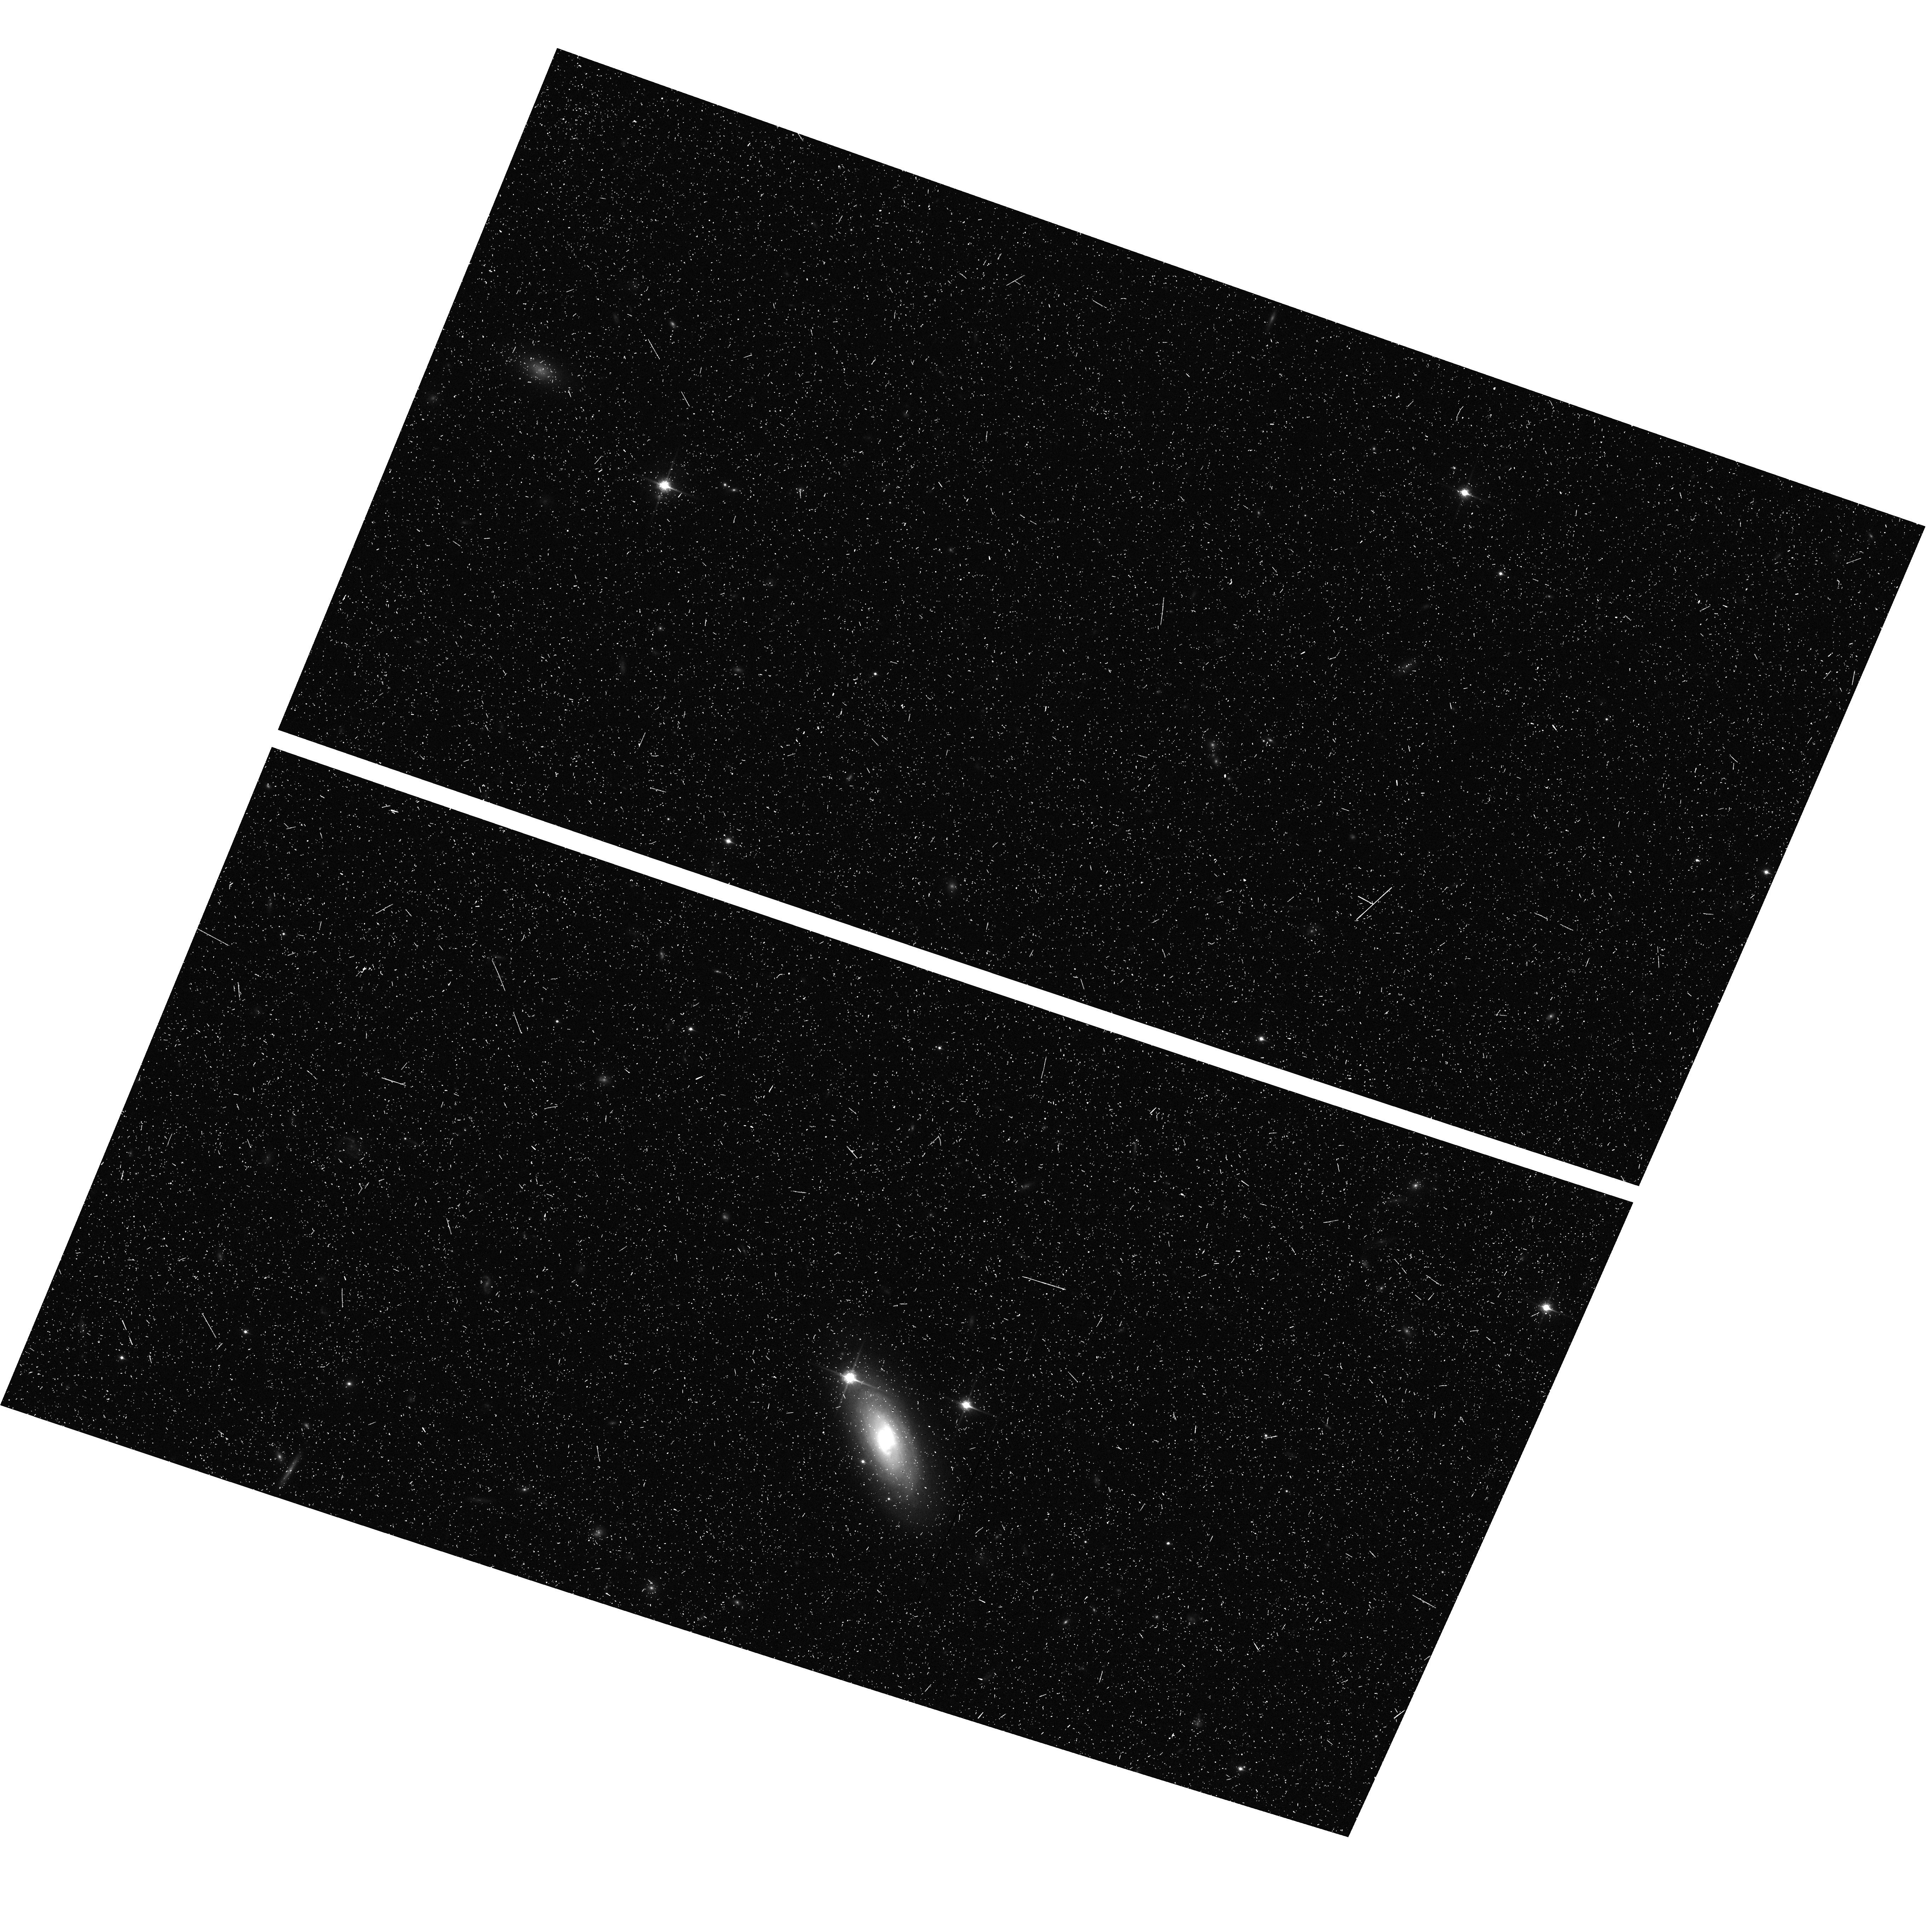
Target: SDSSJ1630+4012
Instrument: ACS/WFC
Filter: F850LP
Exposure: 22 min
Observation ID: hst_9777_51_acs_wfc_f850lp_j8pj51

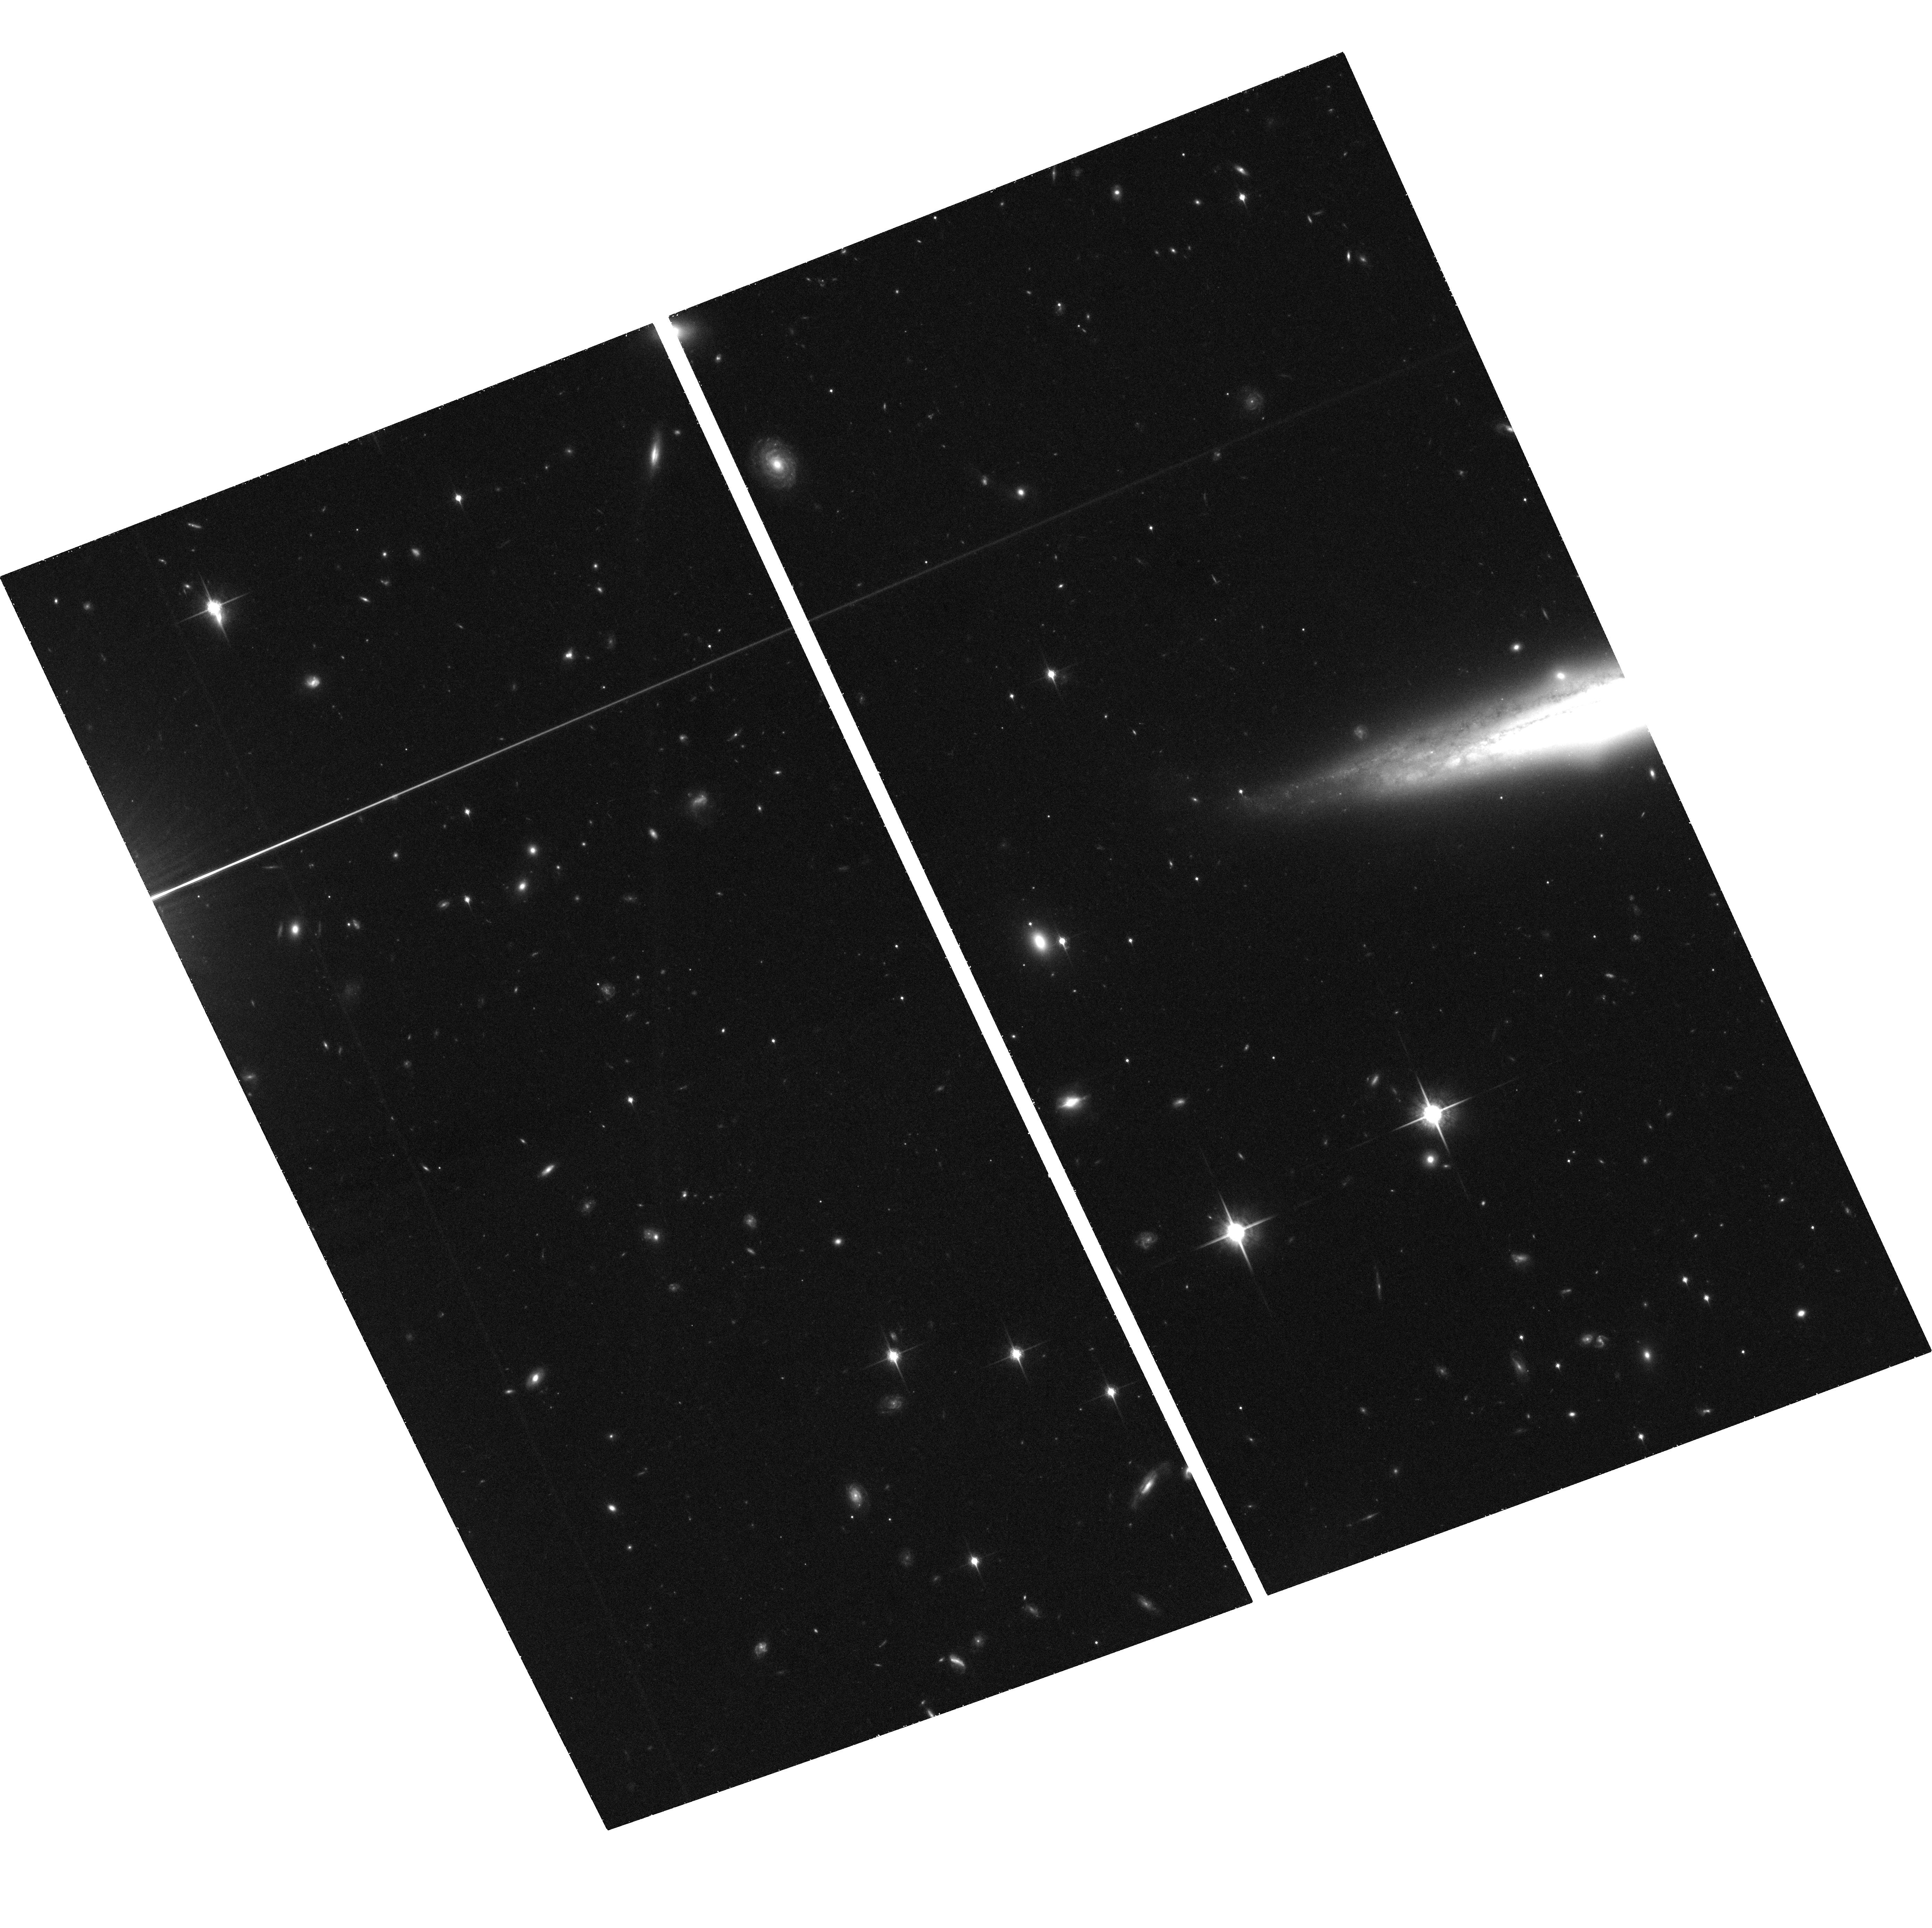
Target: SDSSJ1306+0356
Instrument: ACS/WFC
Filter: F850LP
Exposure: 1.4 h
Observation ID: hst_9777_42_acs_wfc_f850lp_j8pj42

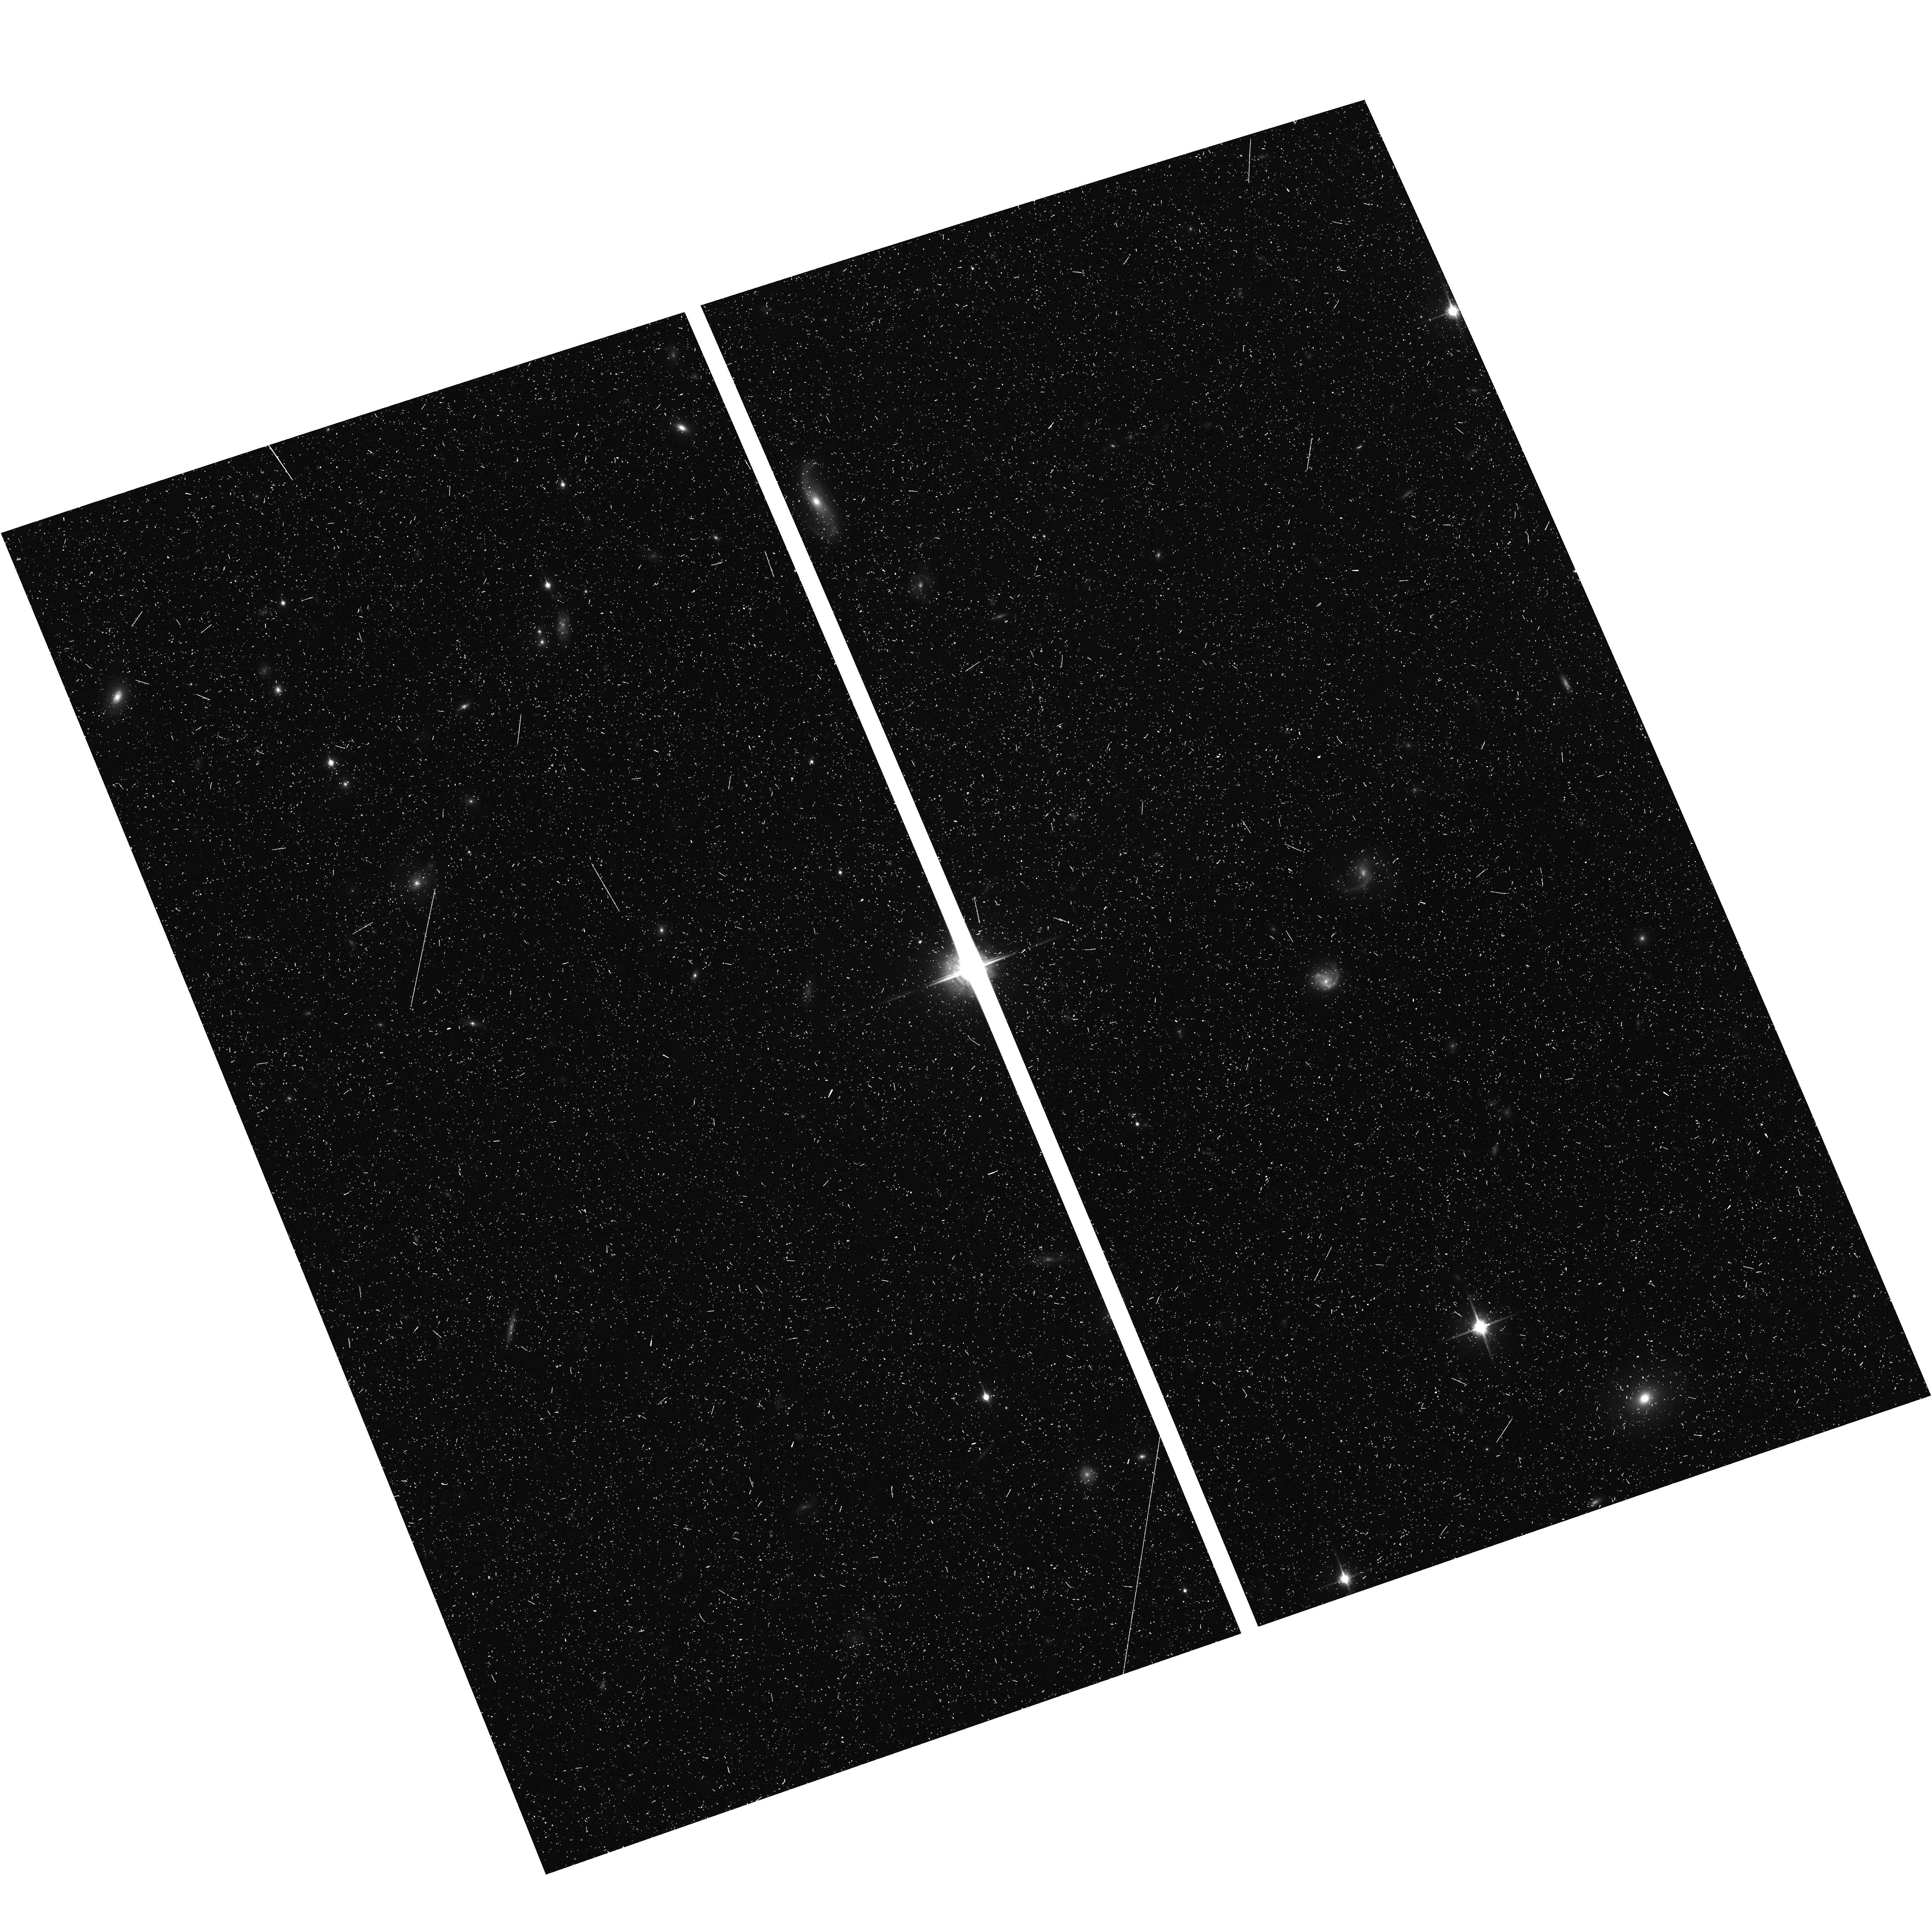
Target: SDSSJ1030+0524-OFF-STAR
Instrument: ACS/WFC
Filter: F850LP
Exposure: 21 min
Observation ID: hst_9777_11_acs_wfc_f850lp_j8pj11

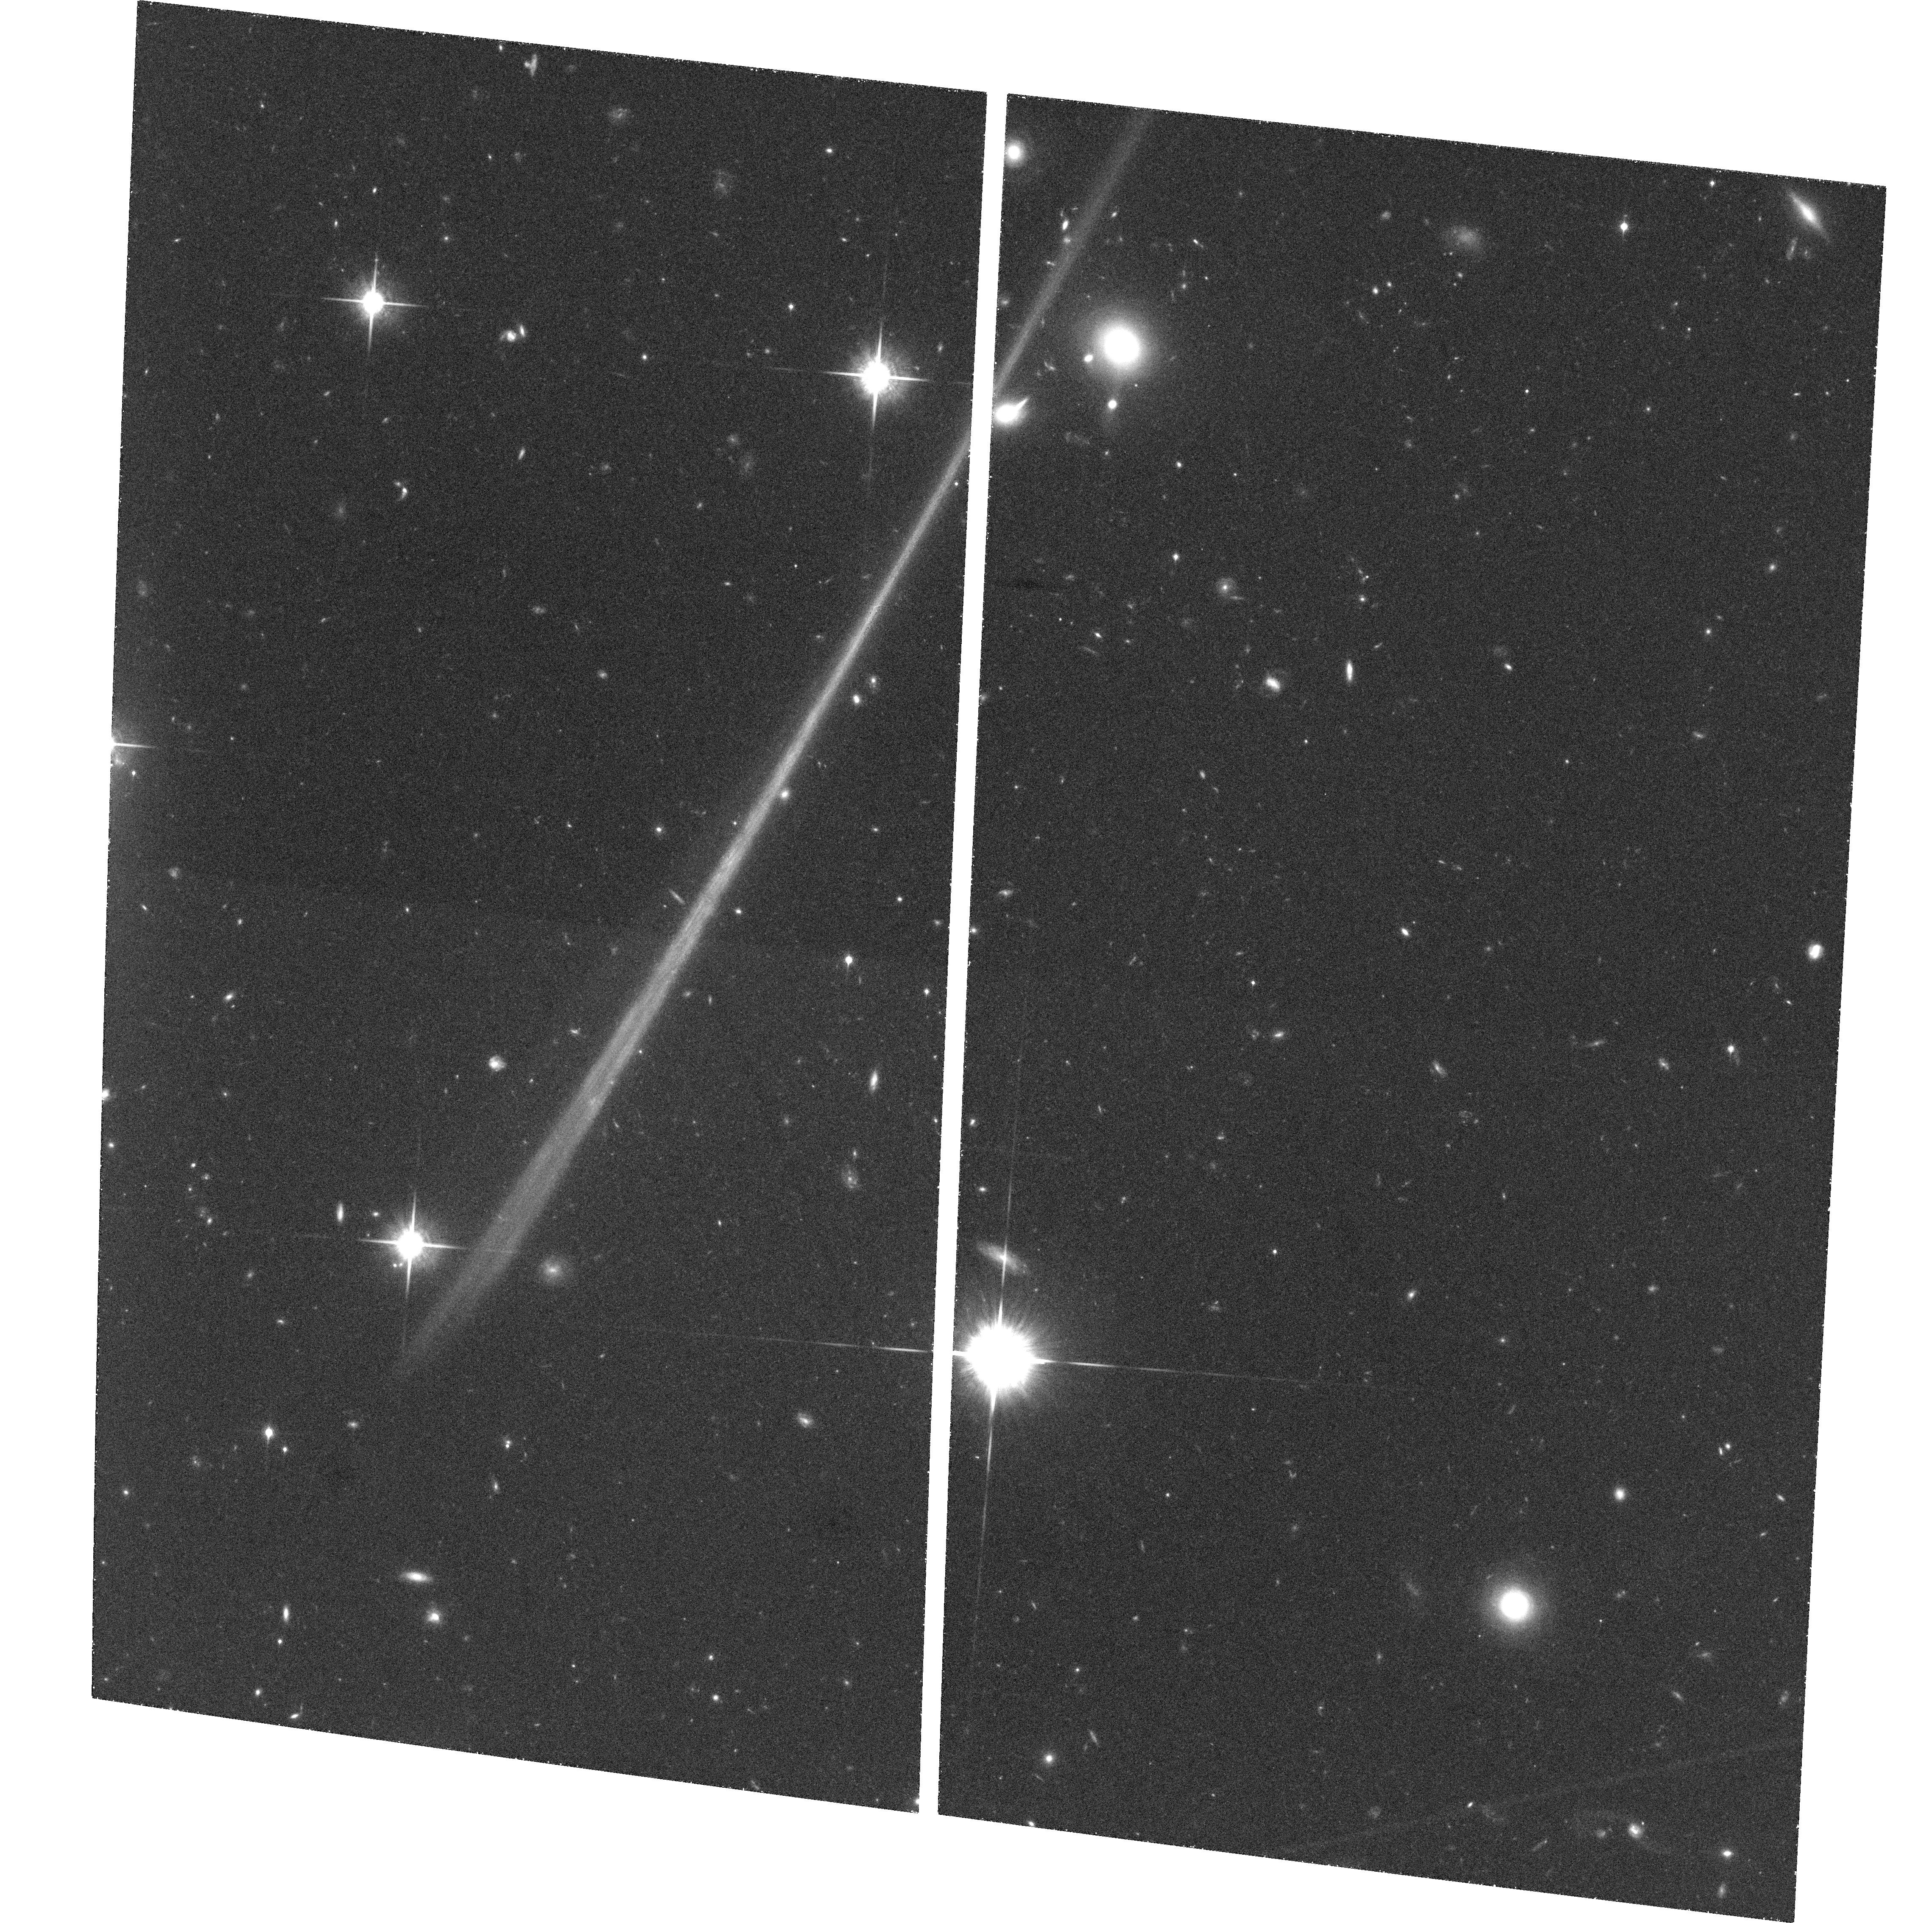
Target: SDSSJ1048+4637
Instrument: ACS/WFC
Filter: F850LP
Exposure: 1.4 h
Observation ID: hst_9777_22_acs_wfc_f850lp_j8pj22

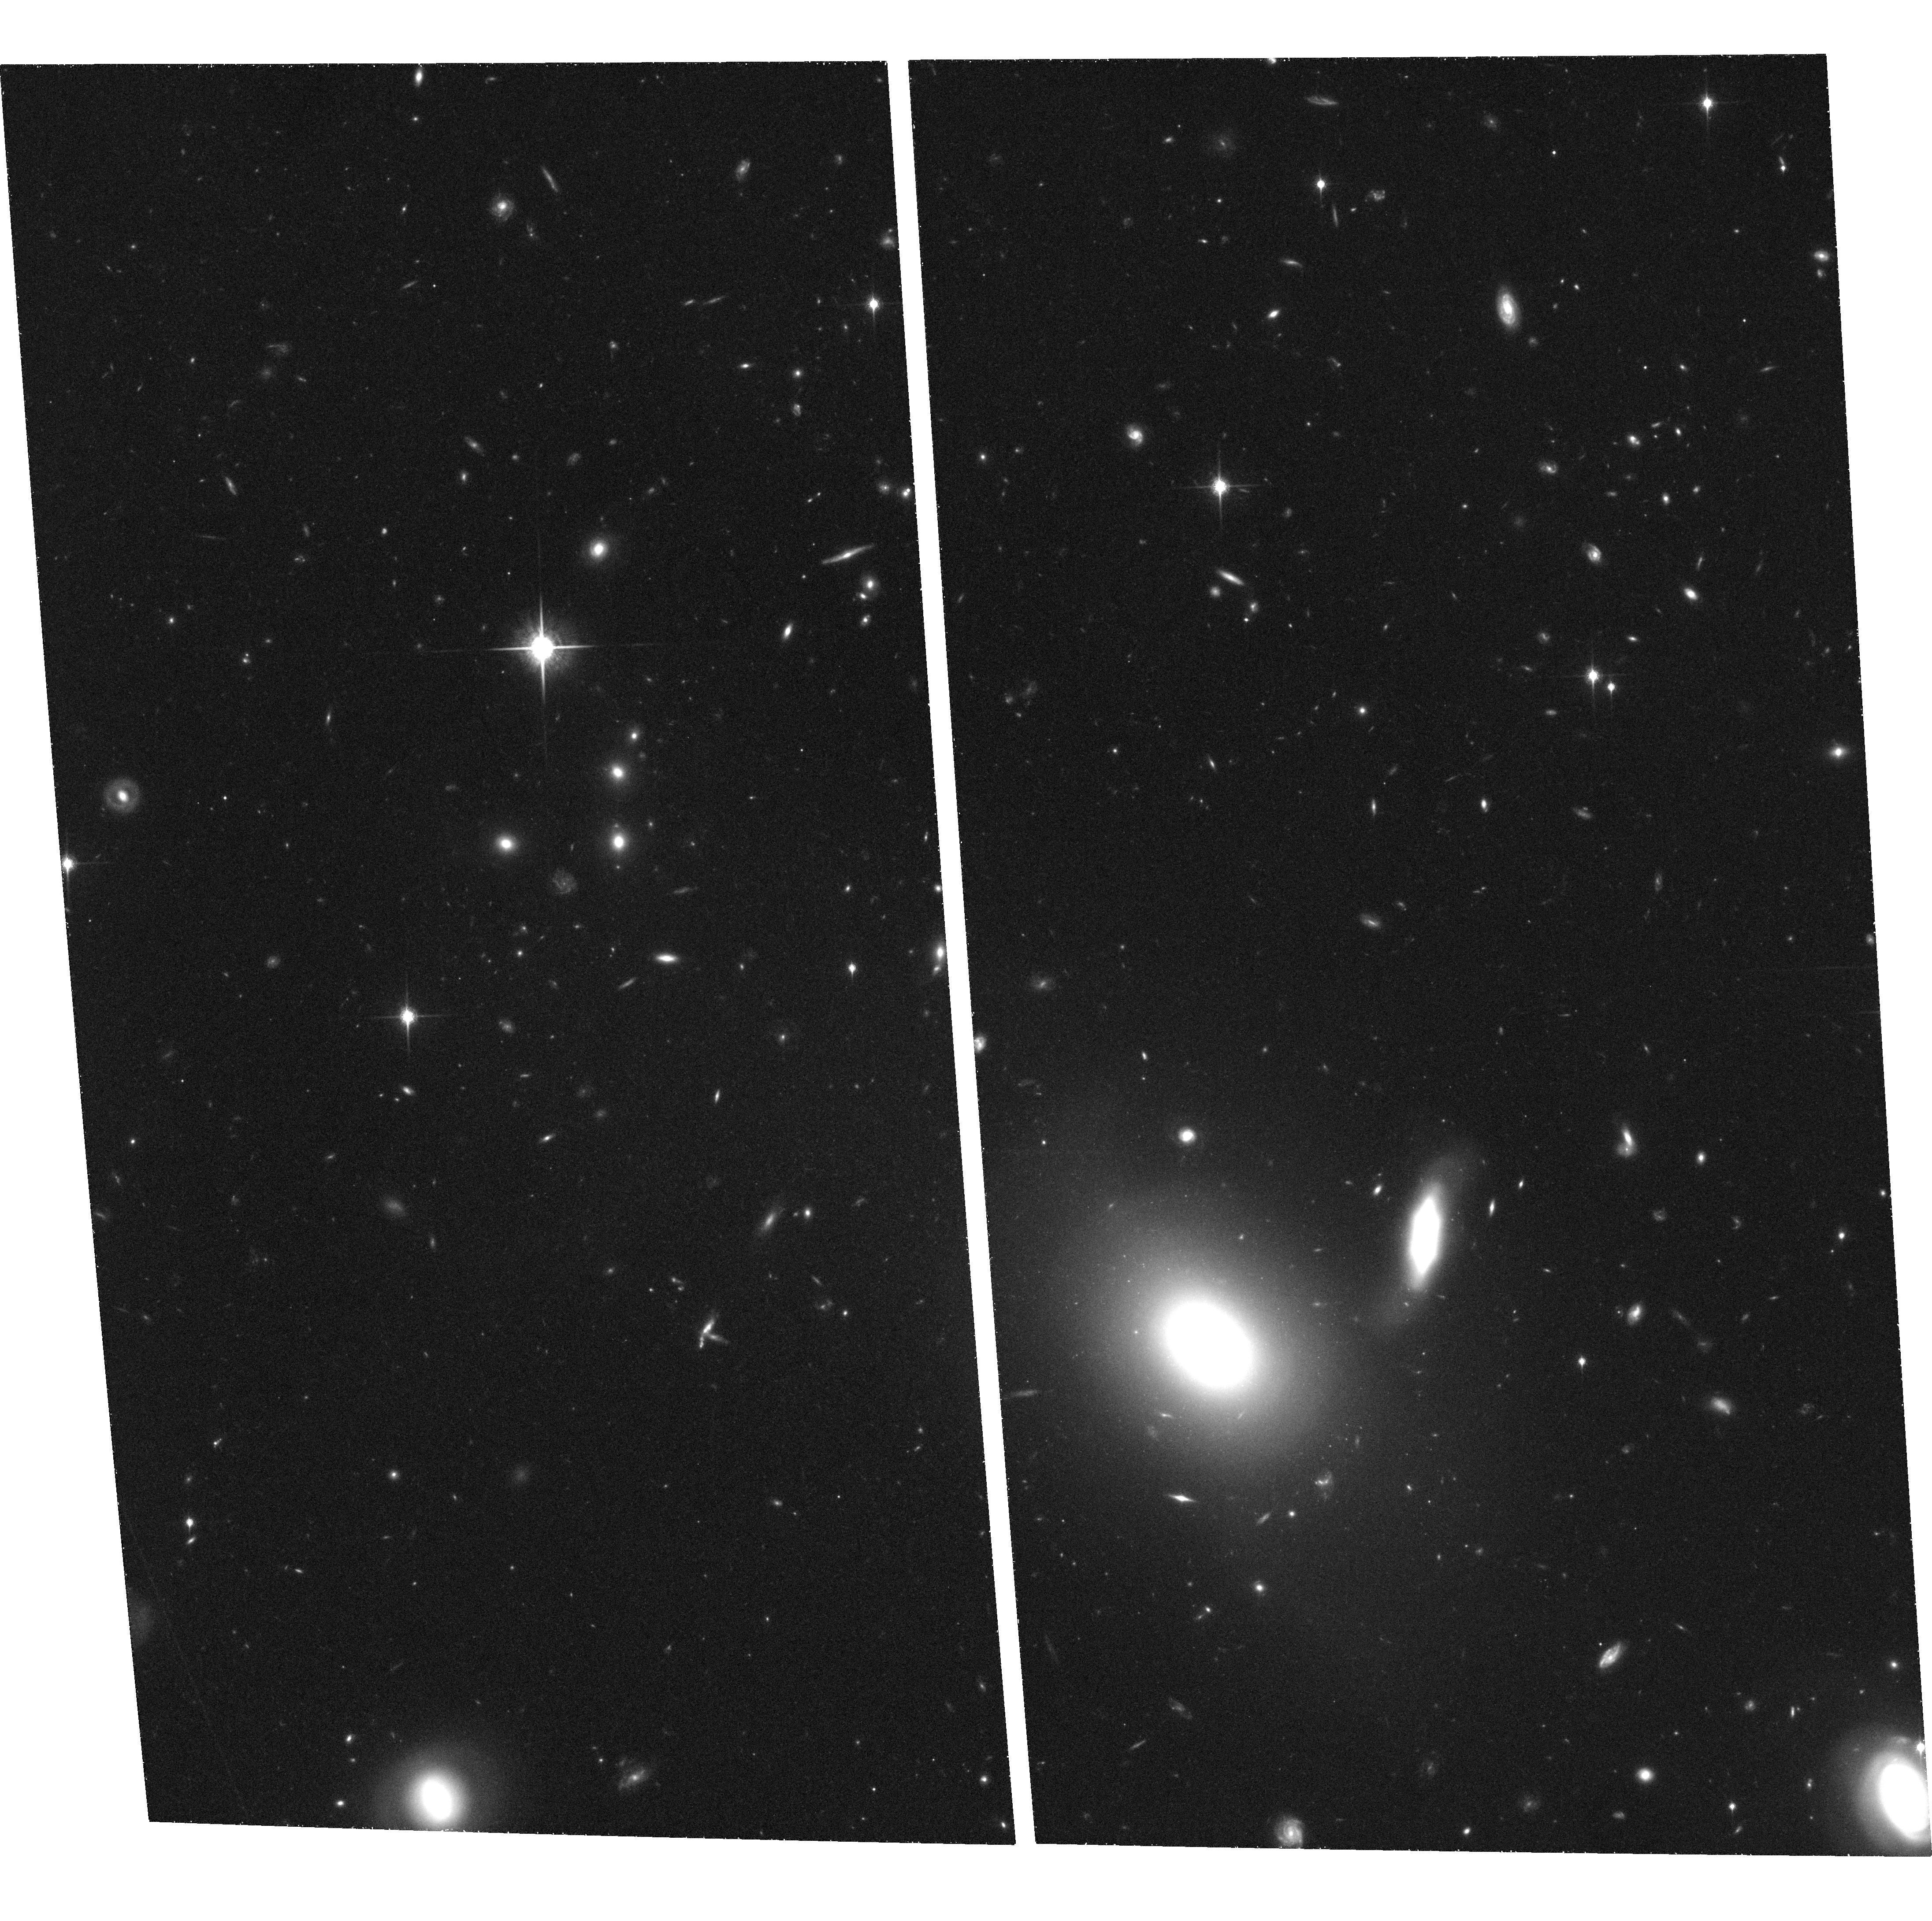
Target: SDSSJ1148+5251
Instrument: ACS/WFC
Filter: F850LP
Exposure: 1.4 h
Observation ID: hst_9777_32_acs_wfc_f850lp_j8pj32

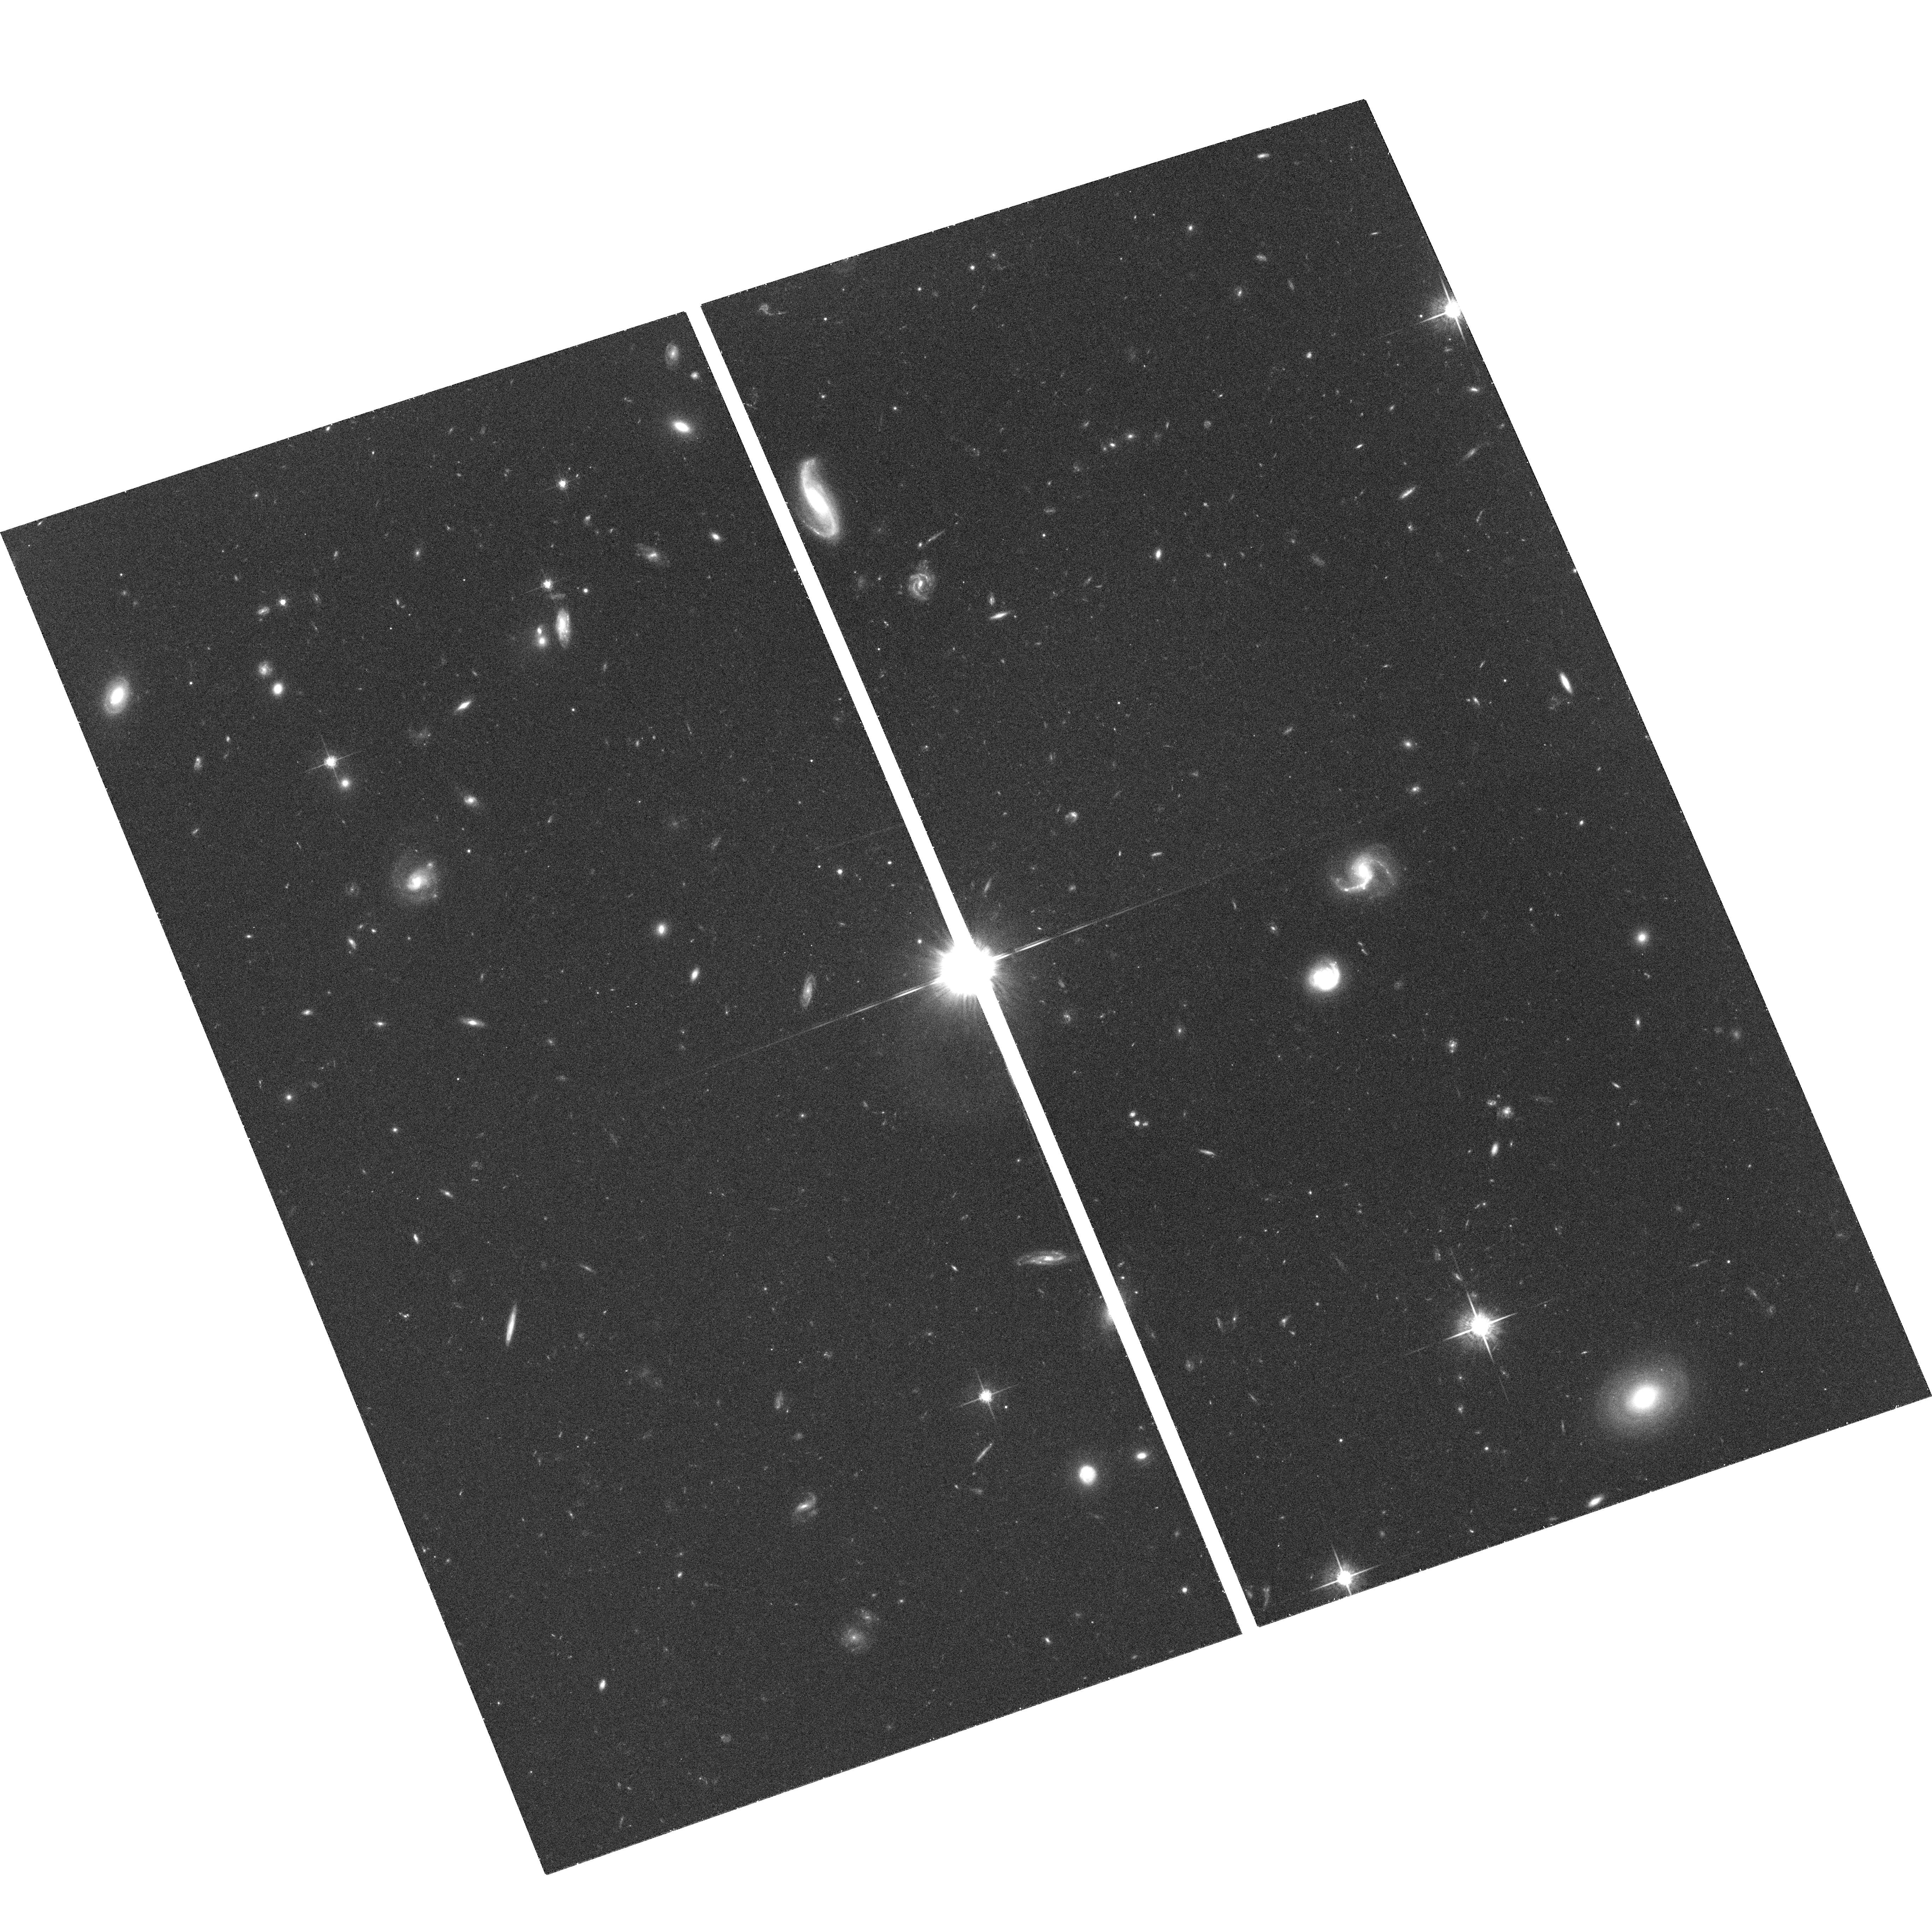
Target: SDSSJ1030+0524-OFF-STAR
Instrument: ACS/WFC
Filter: F775W
Exposure: 38 min
Observation ID: hst_9777_10_acs_wfc_f775w_j8pj10

The environment of QSOs at the reionization epoch (PI: Stiavelli, Massimo)

Our goal is to elucidate the role of QSOs and galaxies at the tail end of reionization by identifying z~6 galaxies near SDSS z>6 QSOs through their red i-z colors. A similar technique was used by the SDSS to identify the QSOs themselves. Based on our understanding of the growth of structure in the Universe and on observations at z ~= 4, we expect z~6 QSOs to be associated to the high peaks in the matter density distribution. Therefore, they should be surrounded by an excess of objects - as compared to random fields - unless the ionizing radiation from the QSOs themselves is inhibiting star formation. We will concentrate on 5 QSOs discovered by the SDSS at z>~6 and spend 7 orbits with ACS on each of the QSO fields (2.5 in F775W - i - and 4.5 in F850LP - z), for a total of 35 orbits. The exposures are optimized for the detection of objects with i-z> 2. The reference properties of the field population will be provided by GOODS which is reaching the same depth. The proposed observations will be capable of revealing the dominant effect between galaxy suppression by the QSO ionizing flux and number density excess due to clustering. We will test whether the balance between suppression and enhancement evolves with redshift. We will also be able to estimate for these fields the ionizing continuum contribution by galaxies and compare it with that of the QSOs. If galaxies are found to be comparably important to QSOs in these selected fields, the idea that hydrogen reionization is primarily due to stellar radiation would be significantly strengthened.